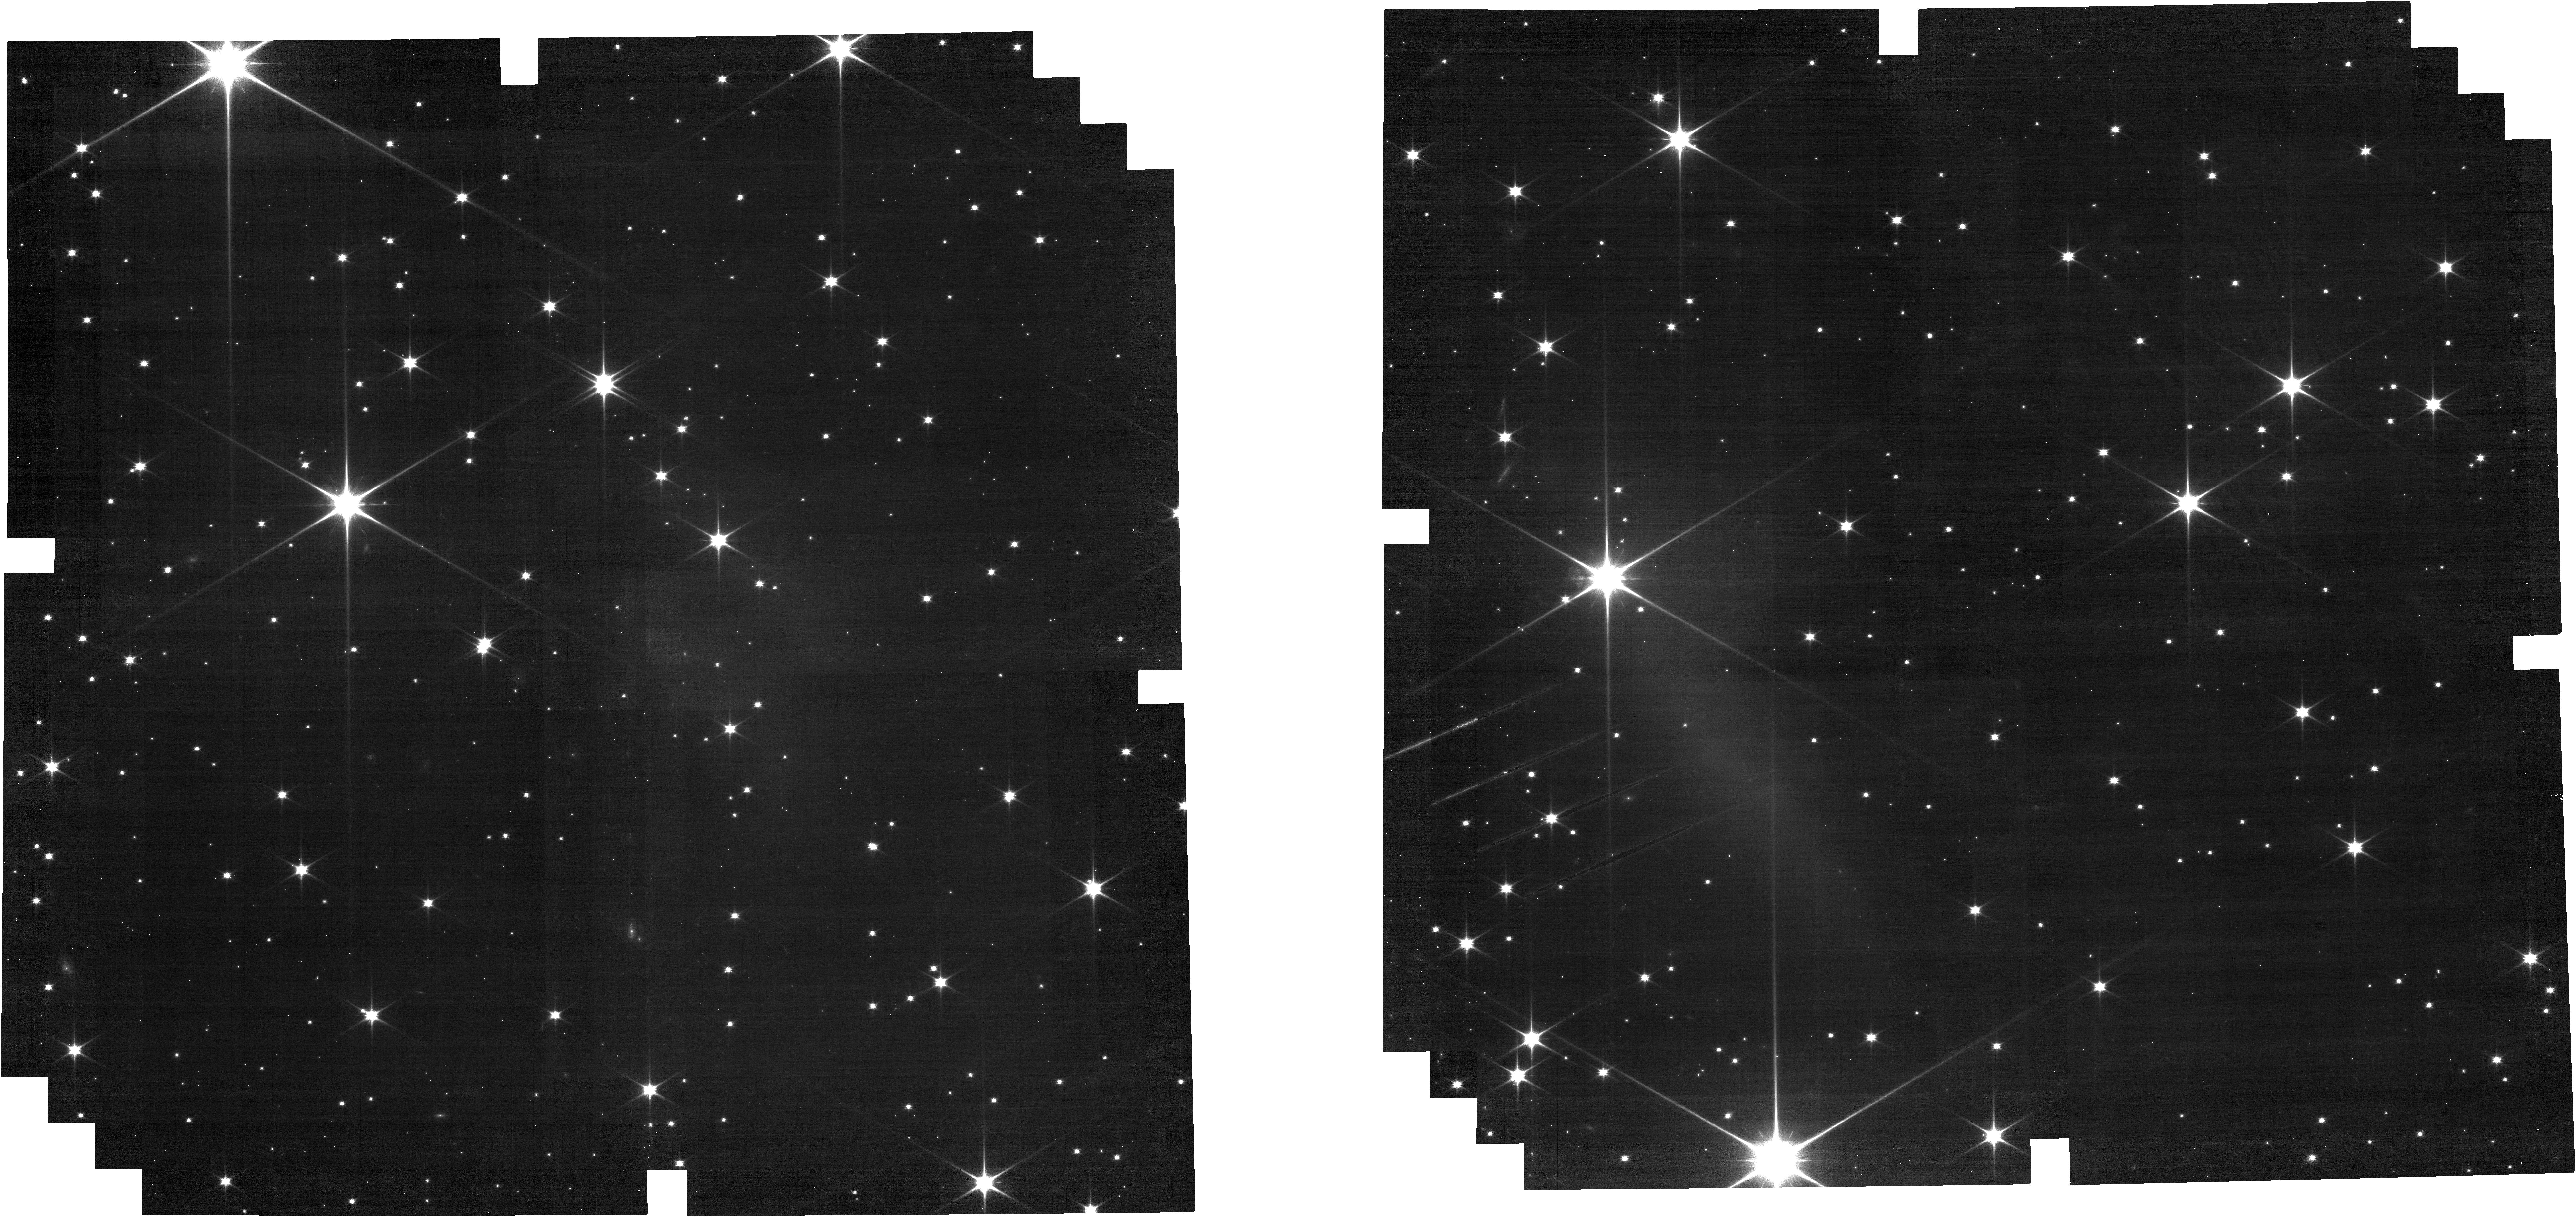
Target: Luna-Repeated
Instrument: NIRCAM
Filter: F070W
Exposure: 28 min
Observation ID: jw08527-o009_t002_nircam_clear-f070w

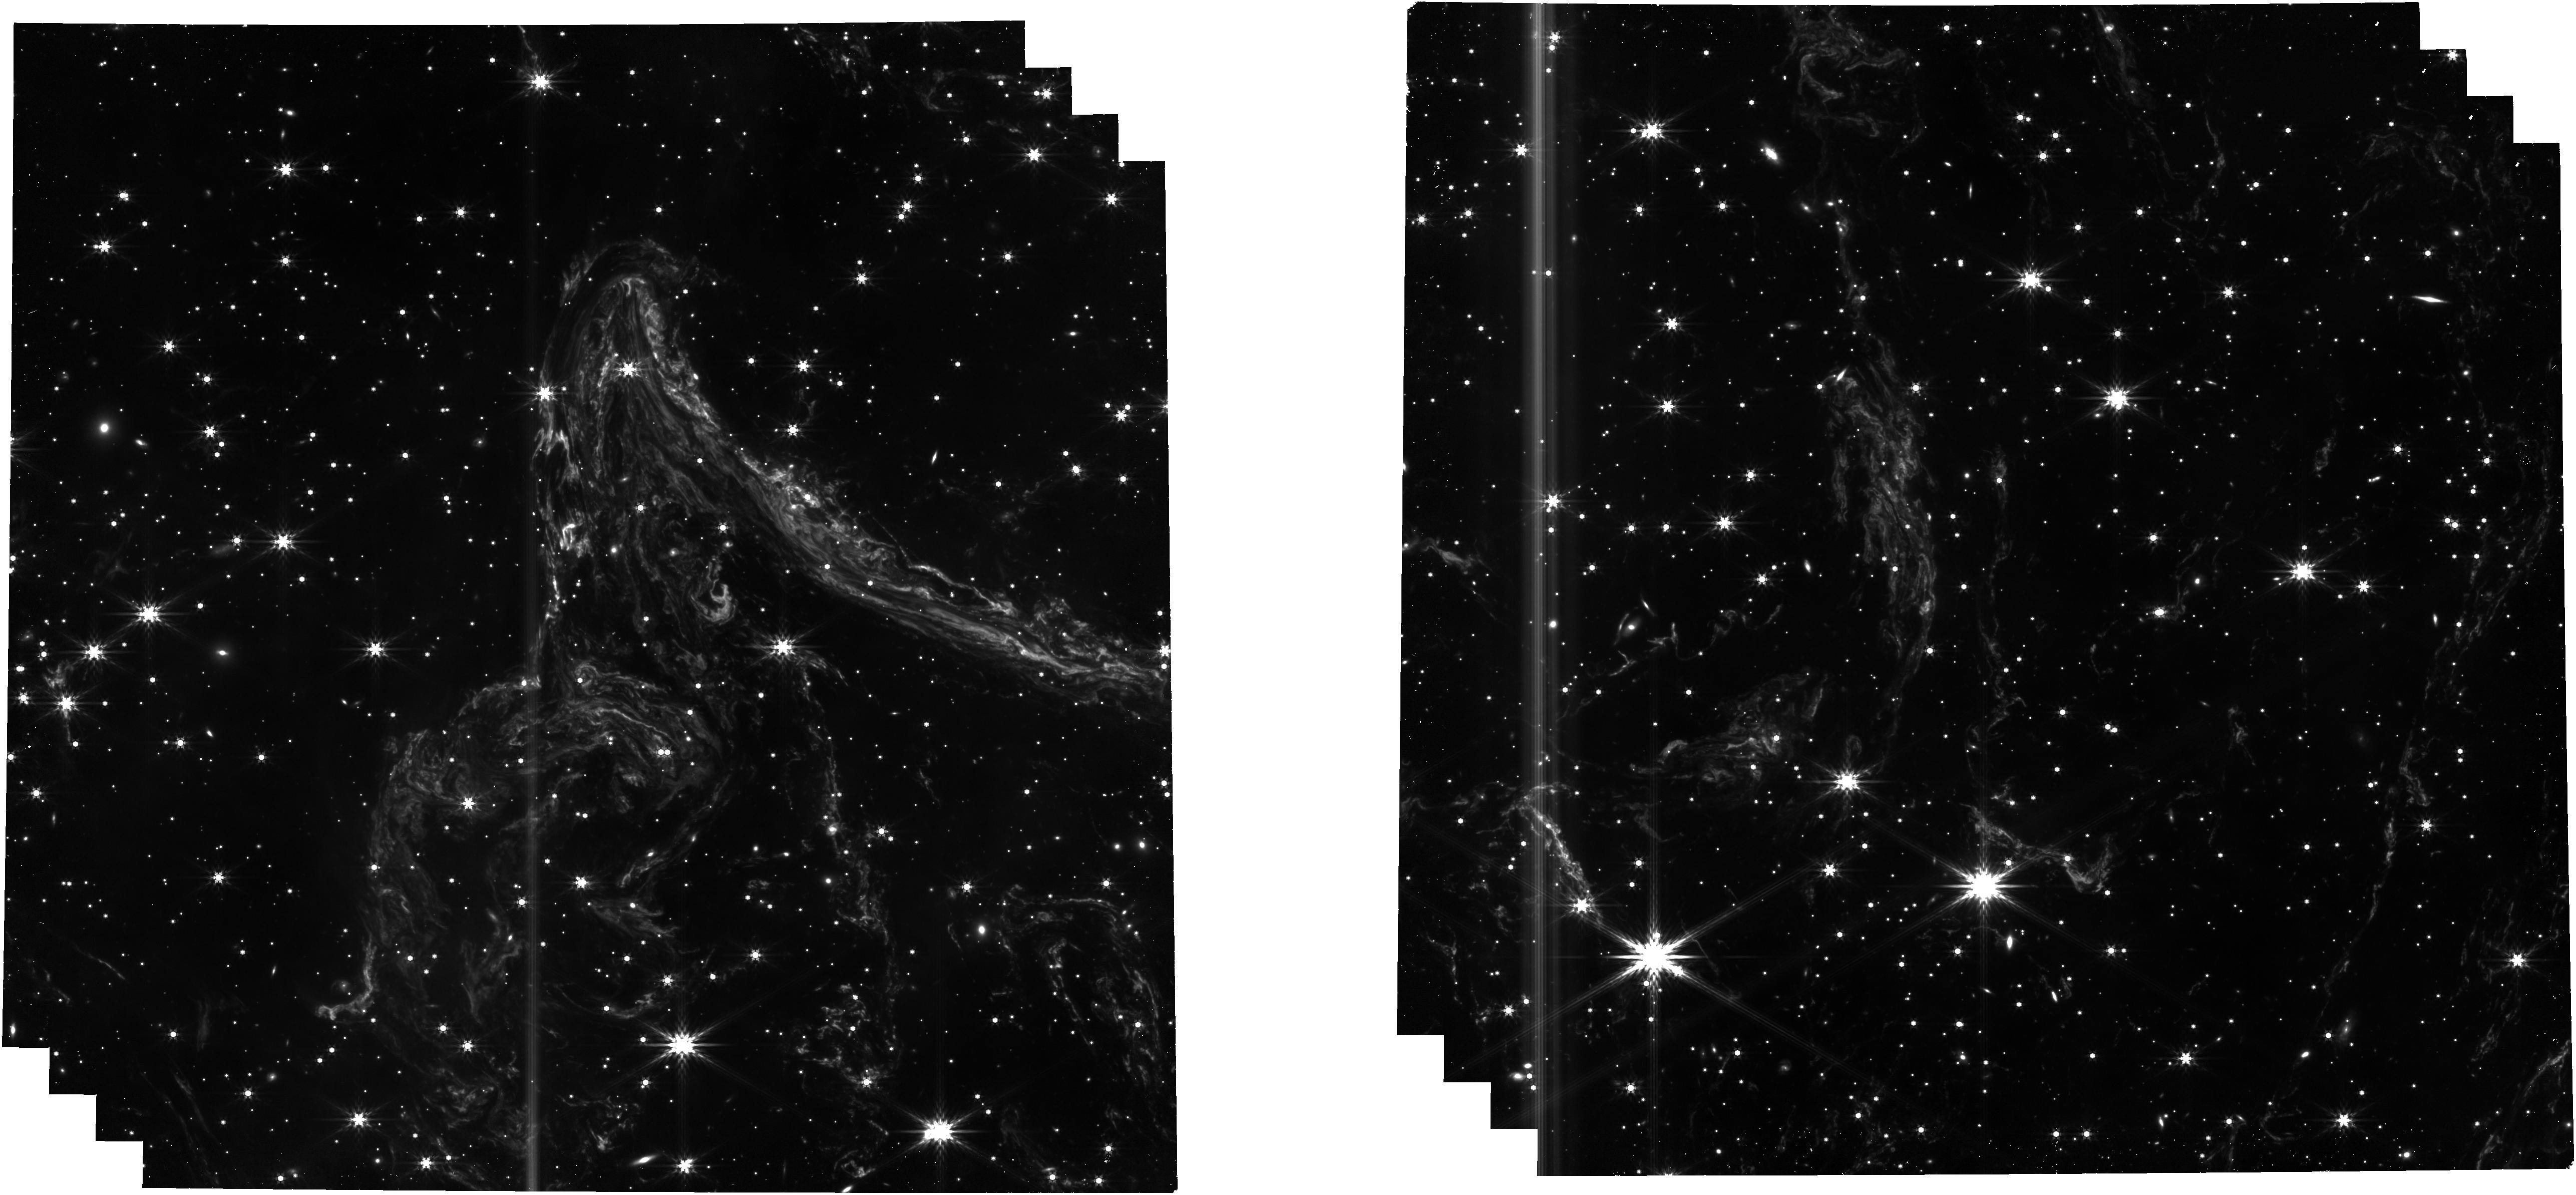
Target: Juniper
Instrument: NIRCAM
Filter: F444W
Exposure: 28 min
Observation ID: jw08527-o054_t012_nircam_clear-f444w

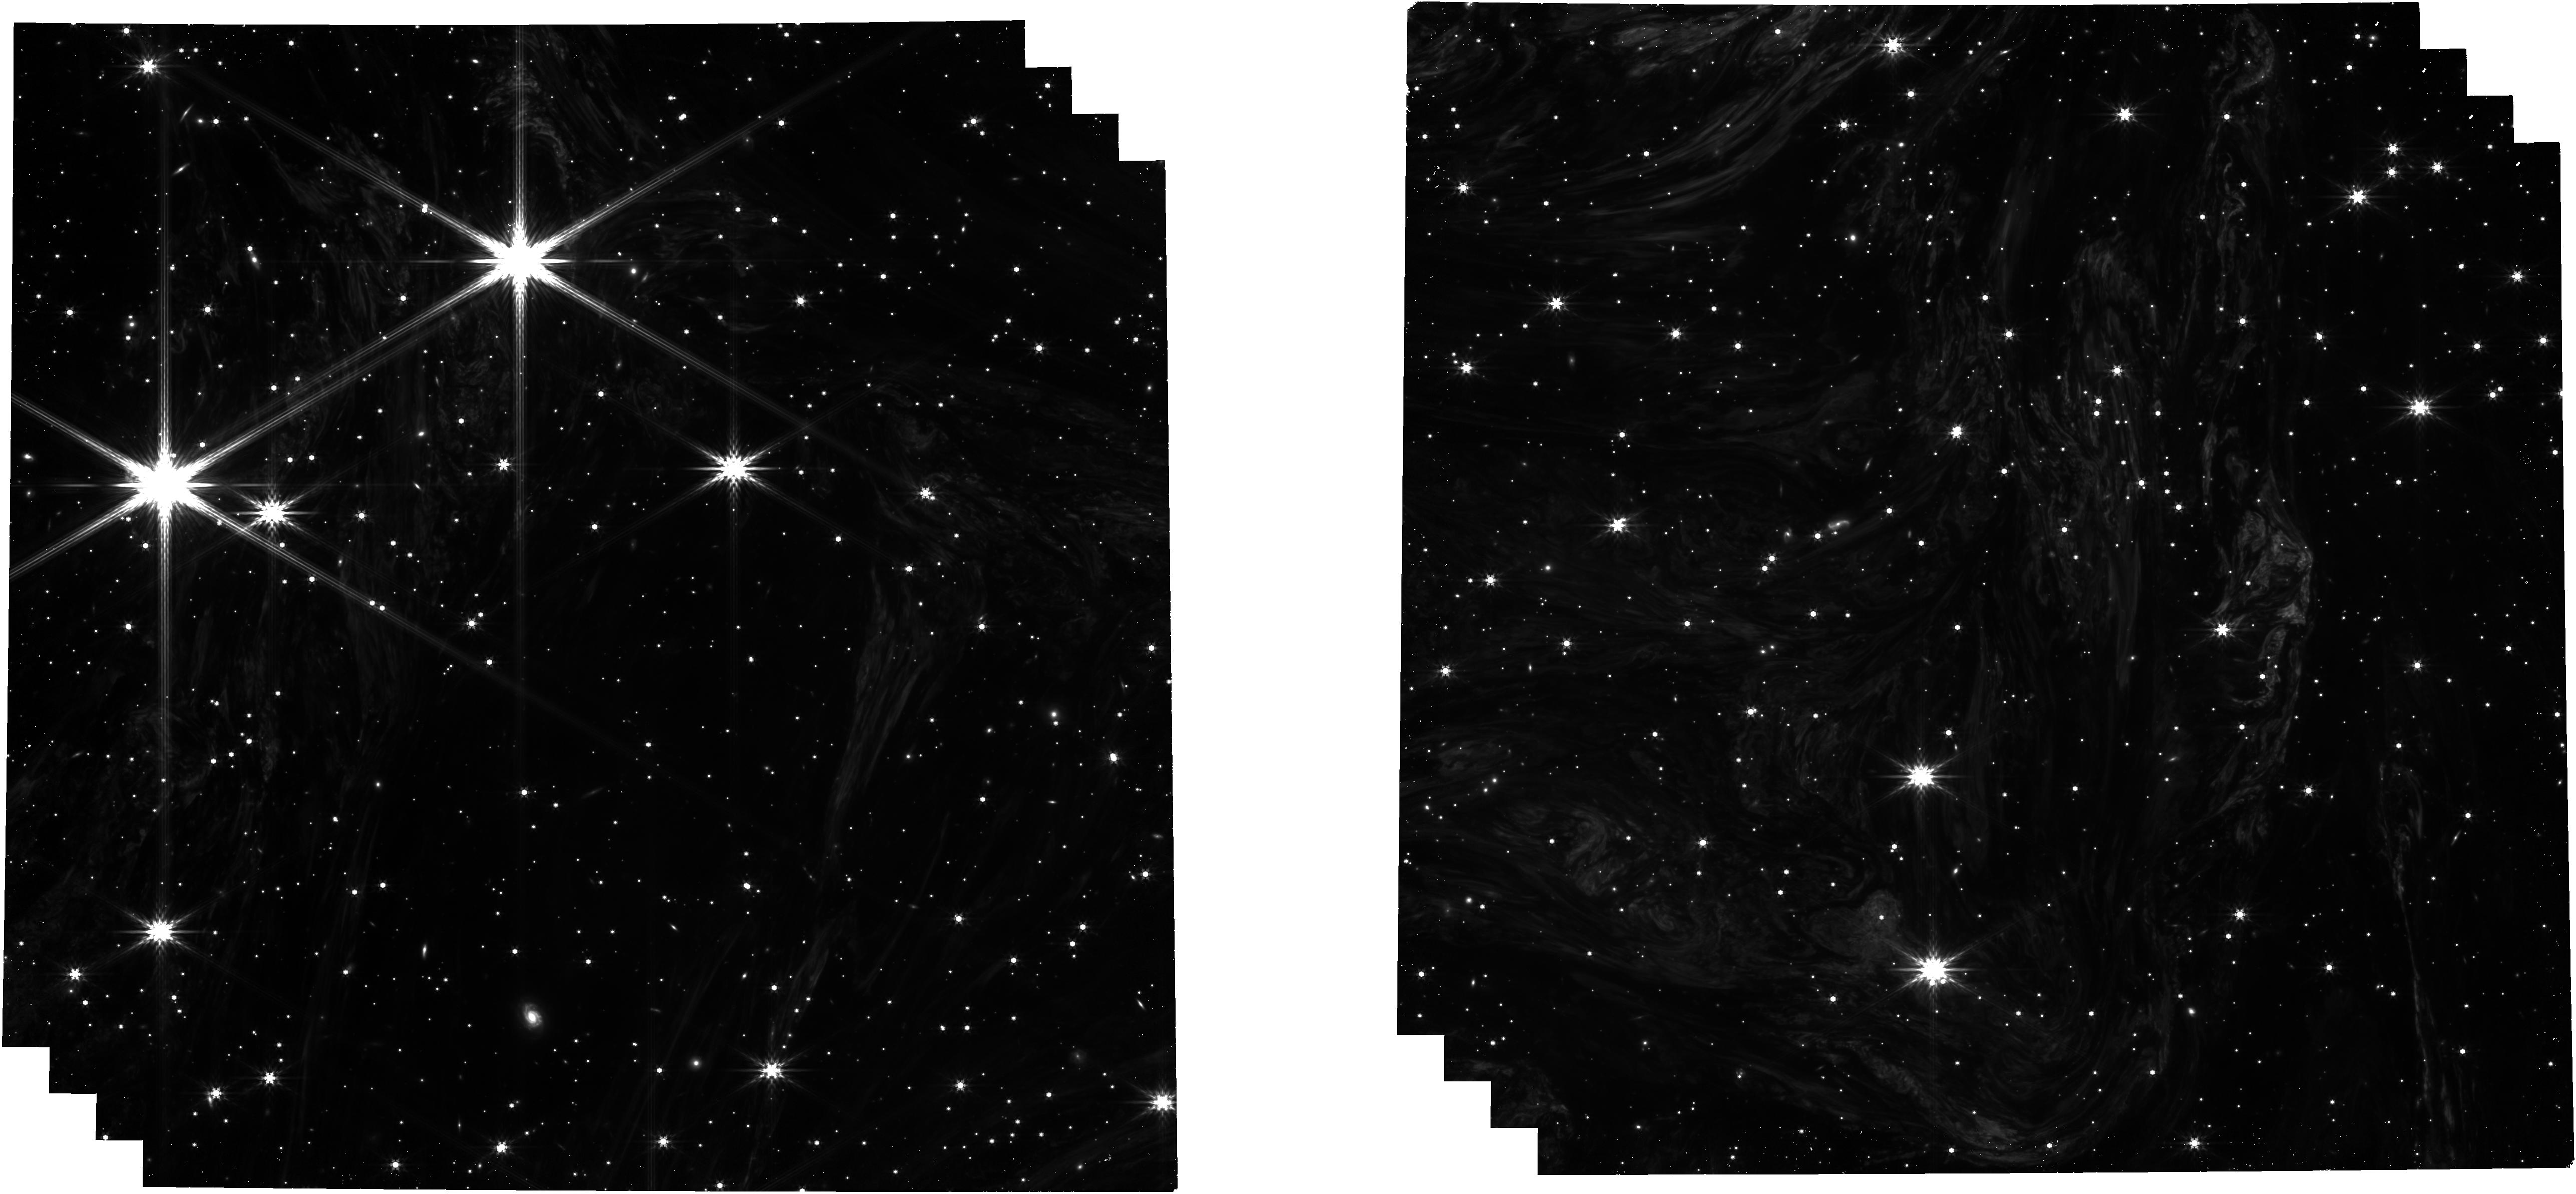
Target: Coriander
Instrument: NIRCAM
Filter: F444W
Exposure: 28 min
Observation ID: jw08527-o053_t013_nircam_clear-f444w

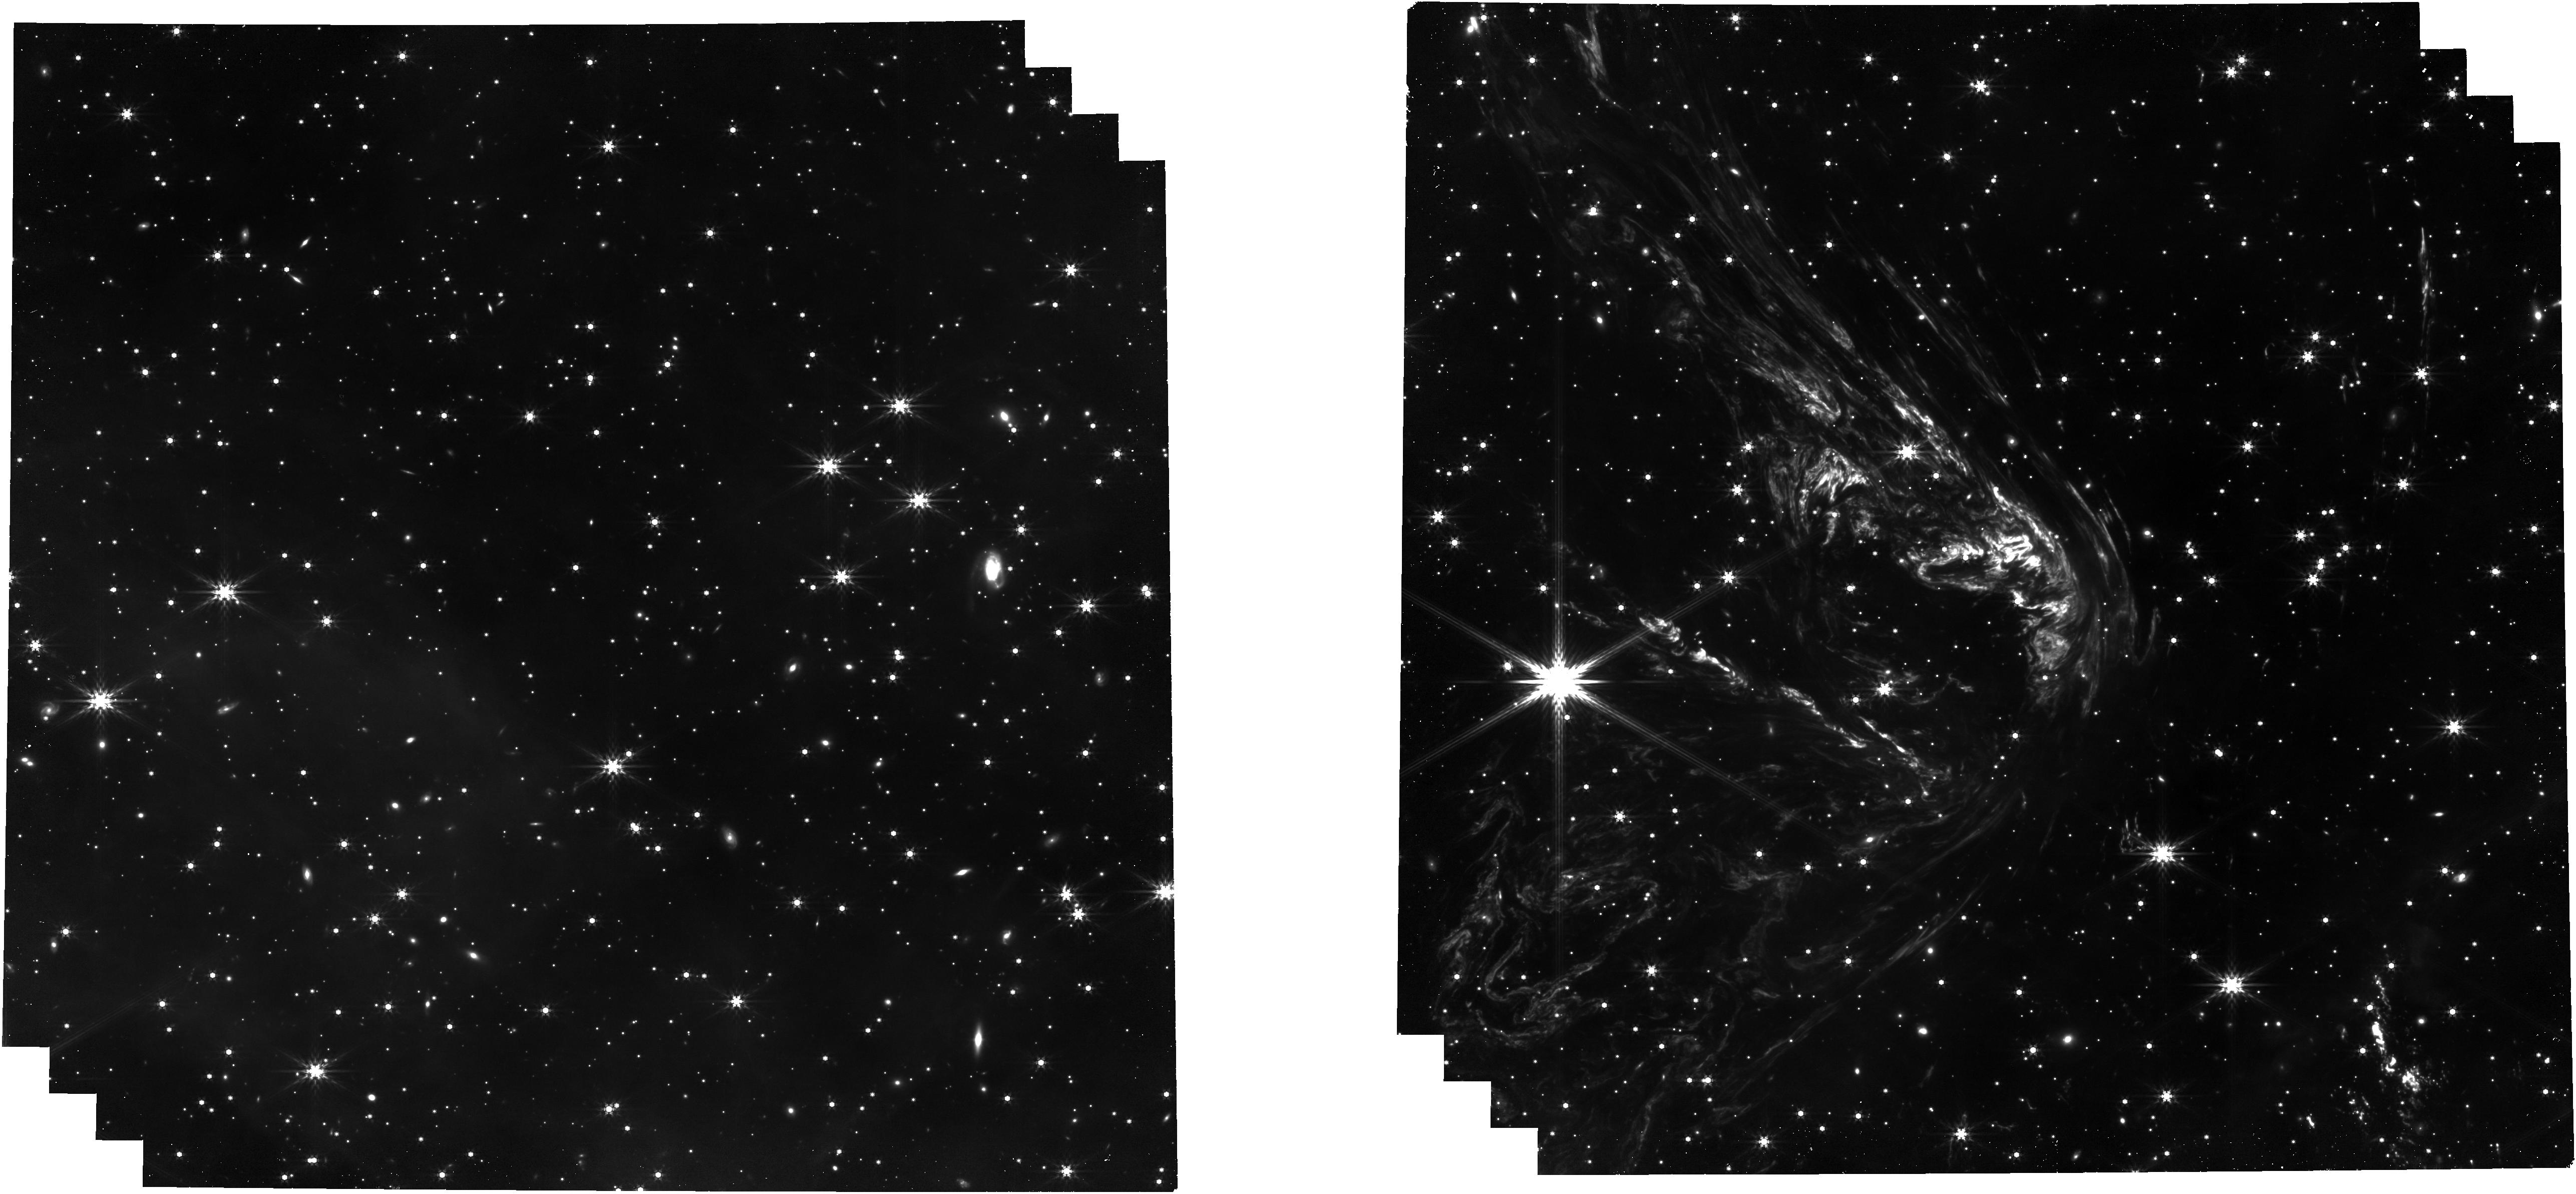
Target: Baby_Cas_A
Instrument: NIRCAM
Filter: F444W
Exposure: 28 min
Observation ID: jw08527-o055_t011_nircam_clear-f444w

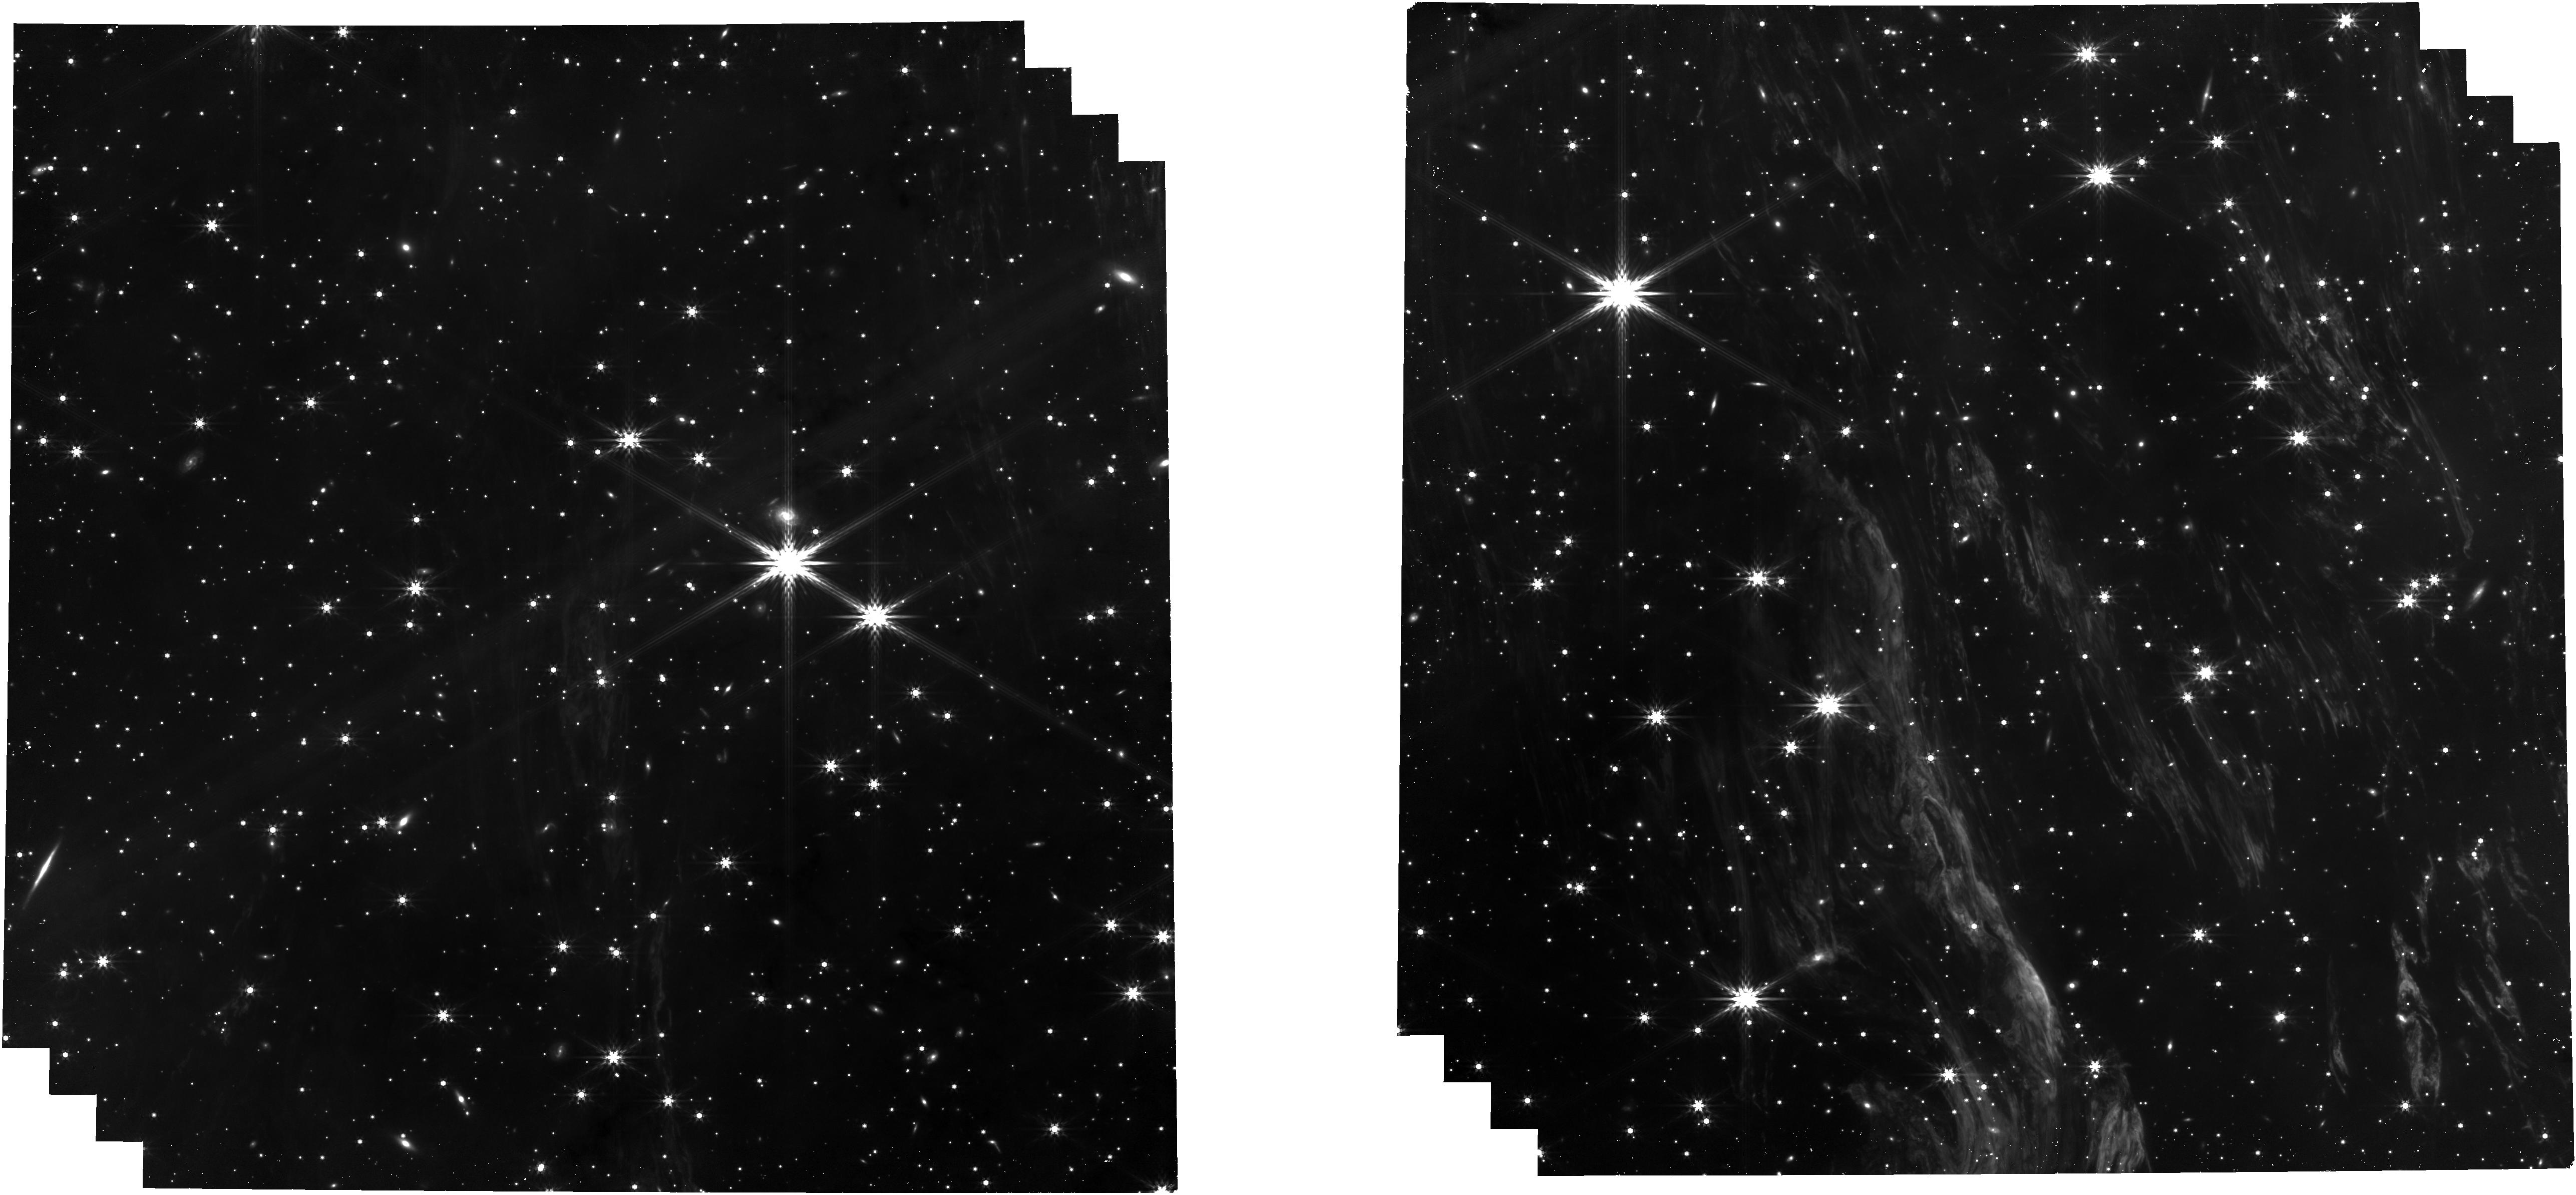
Target: Maki-Repeated
Instrument: NIRCAM
Filter: F444W
Exposure: 28 min
Observation ID: jw08527-o002_t001_nircam_clear-f444w

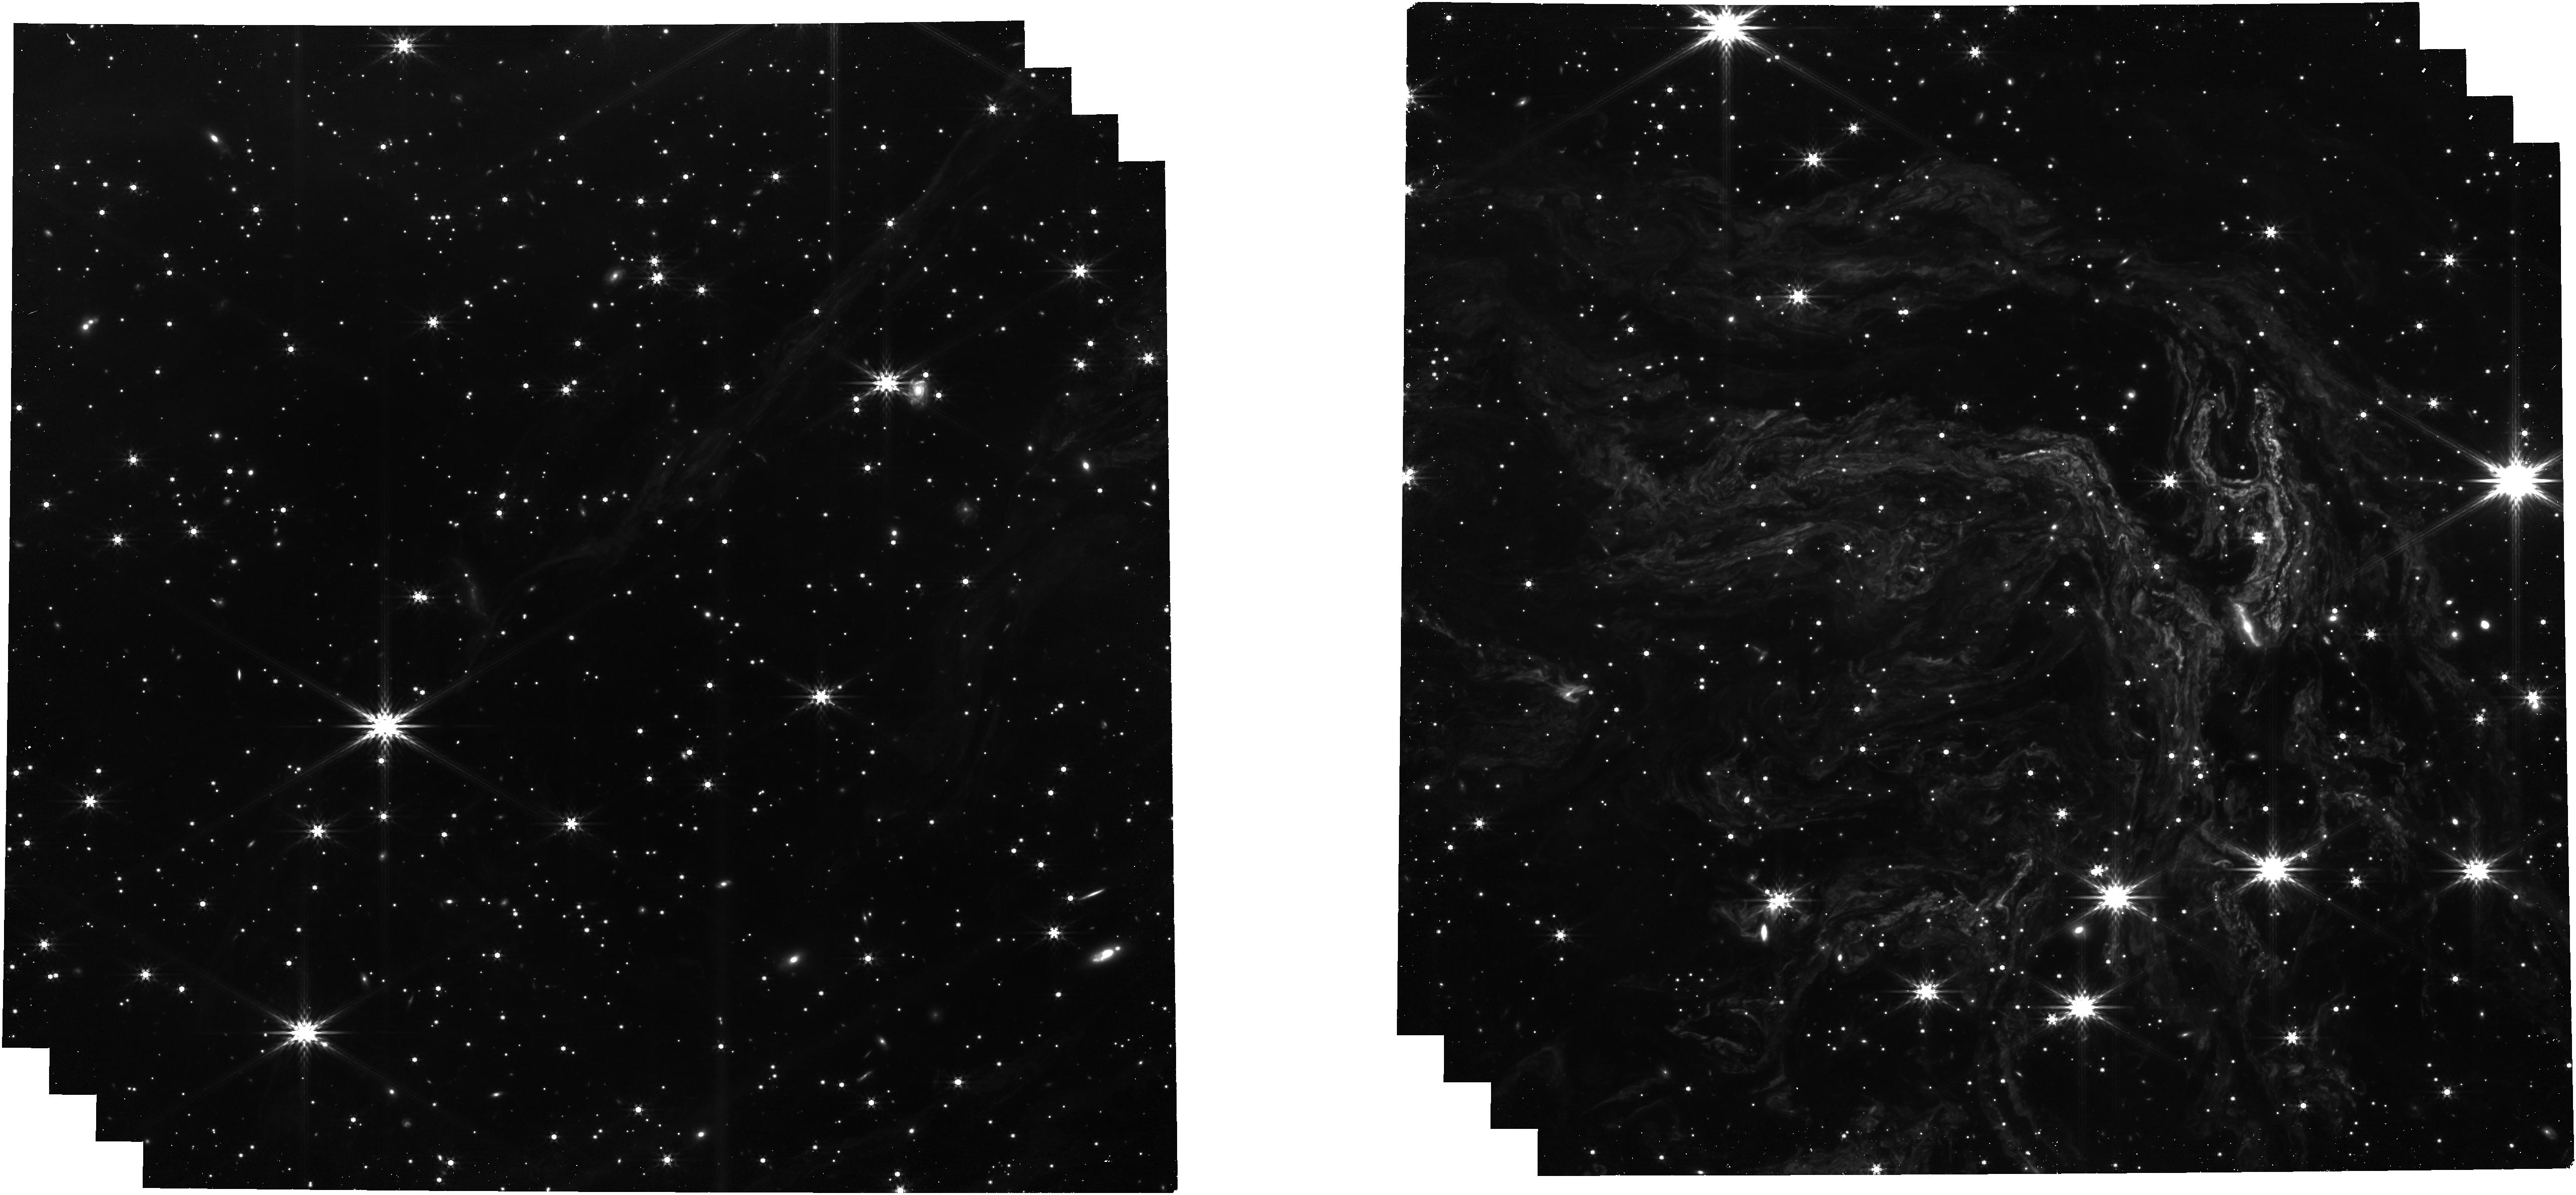
Target: Greebo-Repeated
Instrument: NIRCAM
Filter: F444W
Exposure: 28 min
Observation ID: jw08527-o018_t003_nircam_clear-f444w

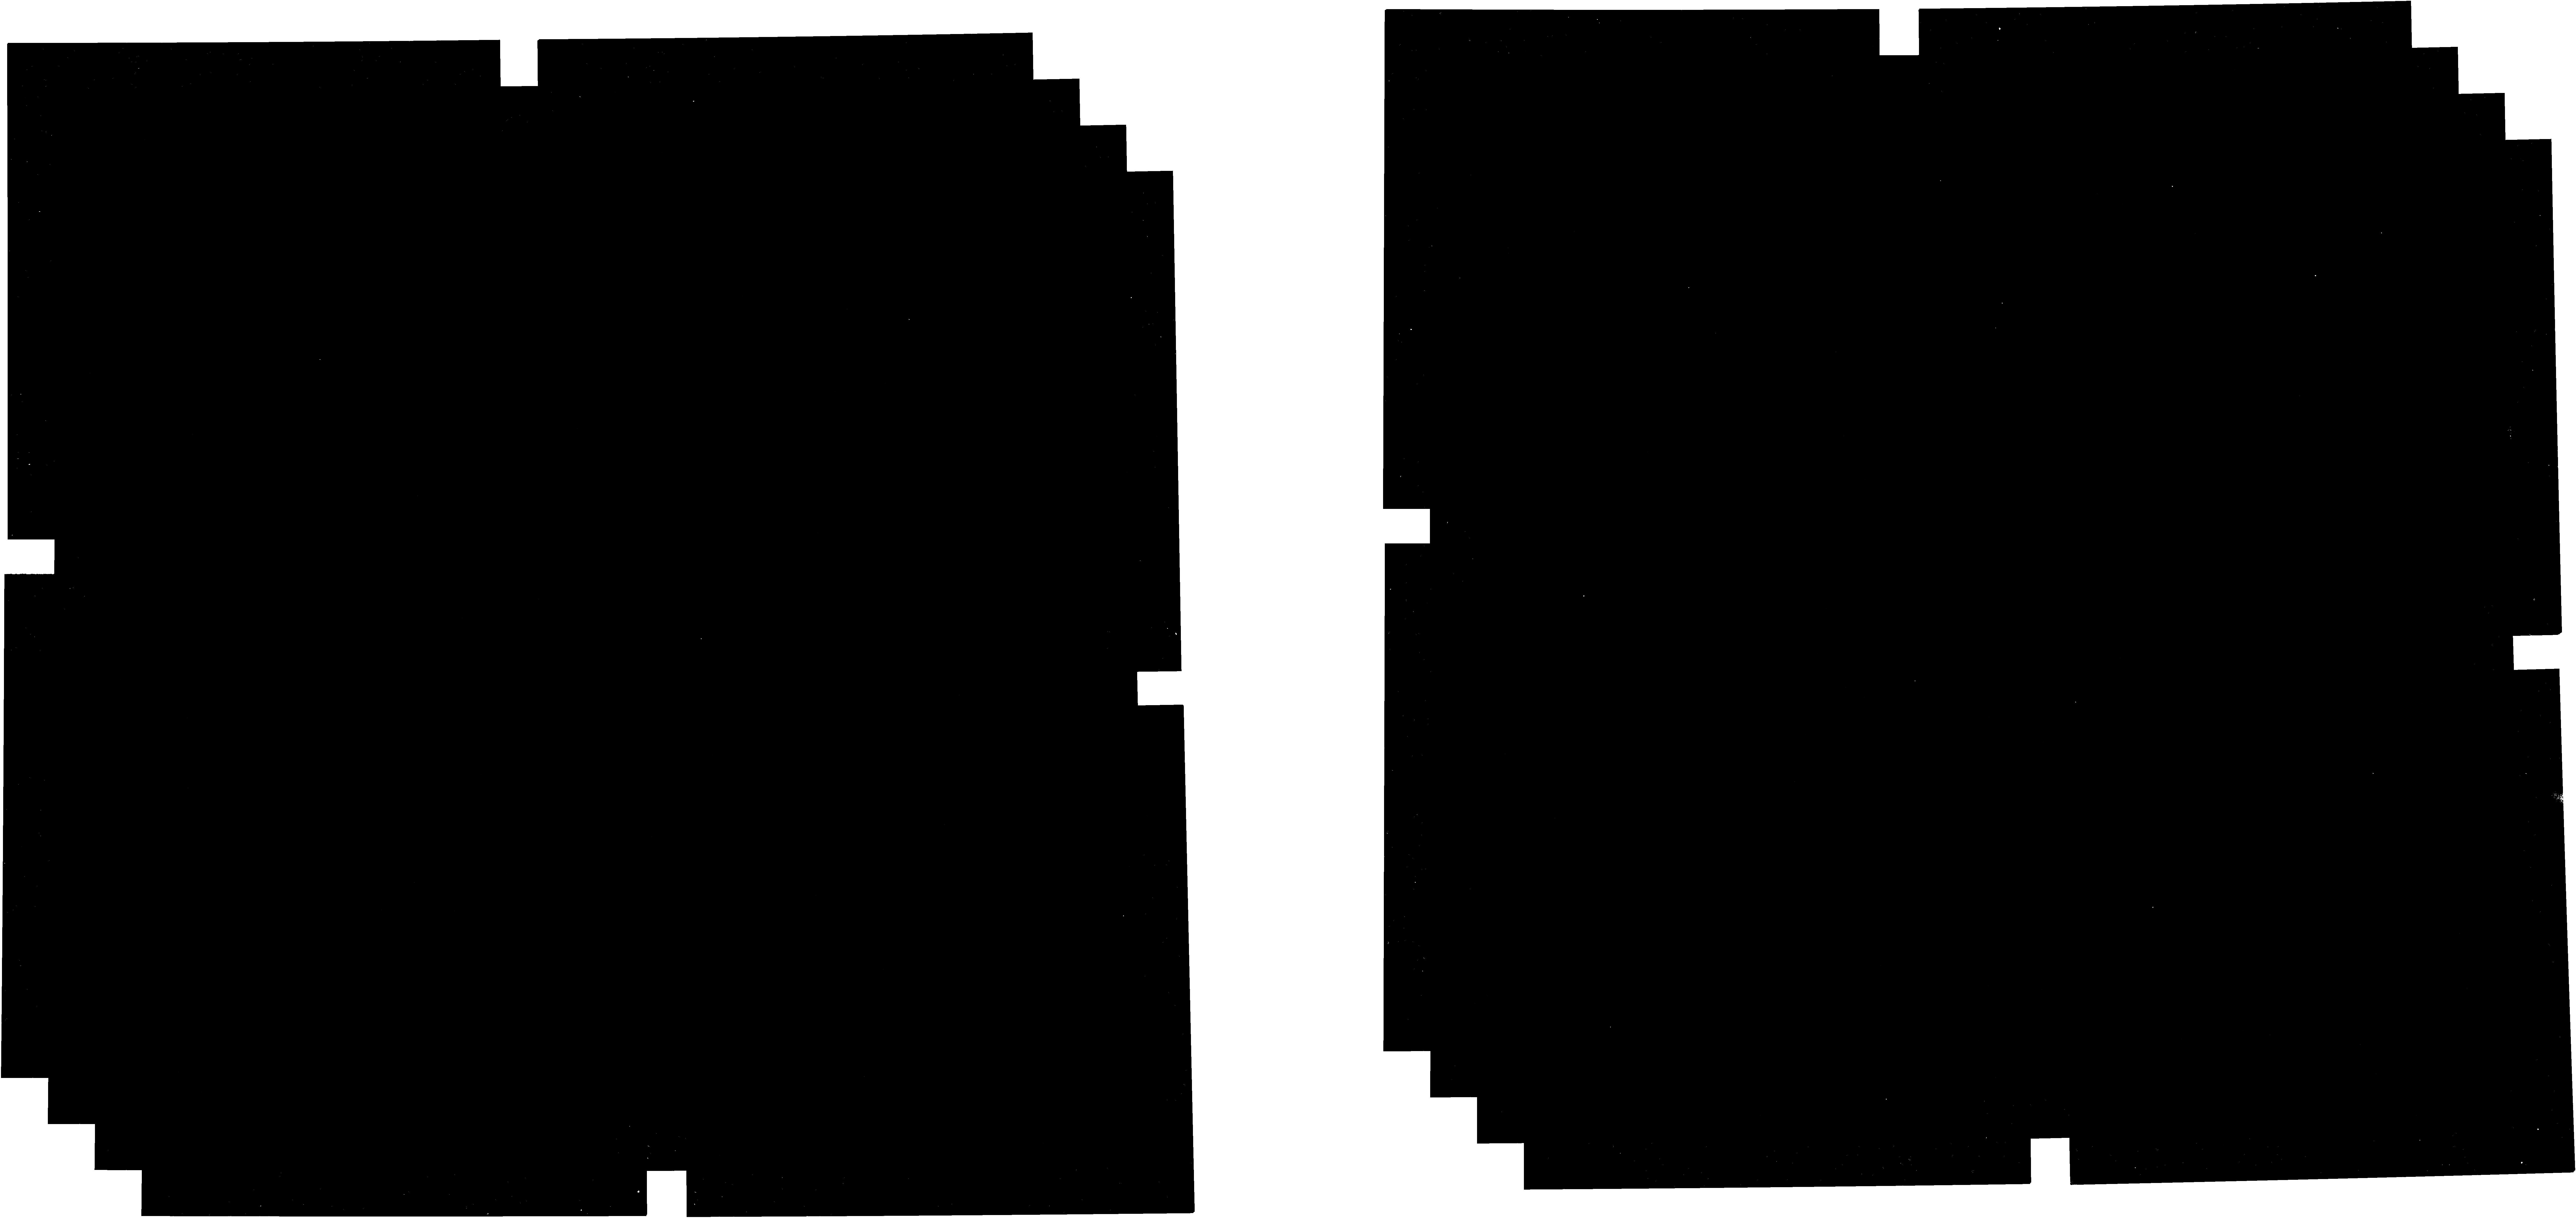
Target: Chloe
Instrument: NIRCAM
Filter: F200W
Exposure: 28 min
Observation ID: jw08527-o030_t009_nircam_clear-f200w

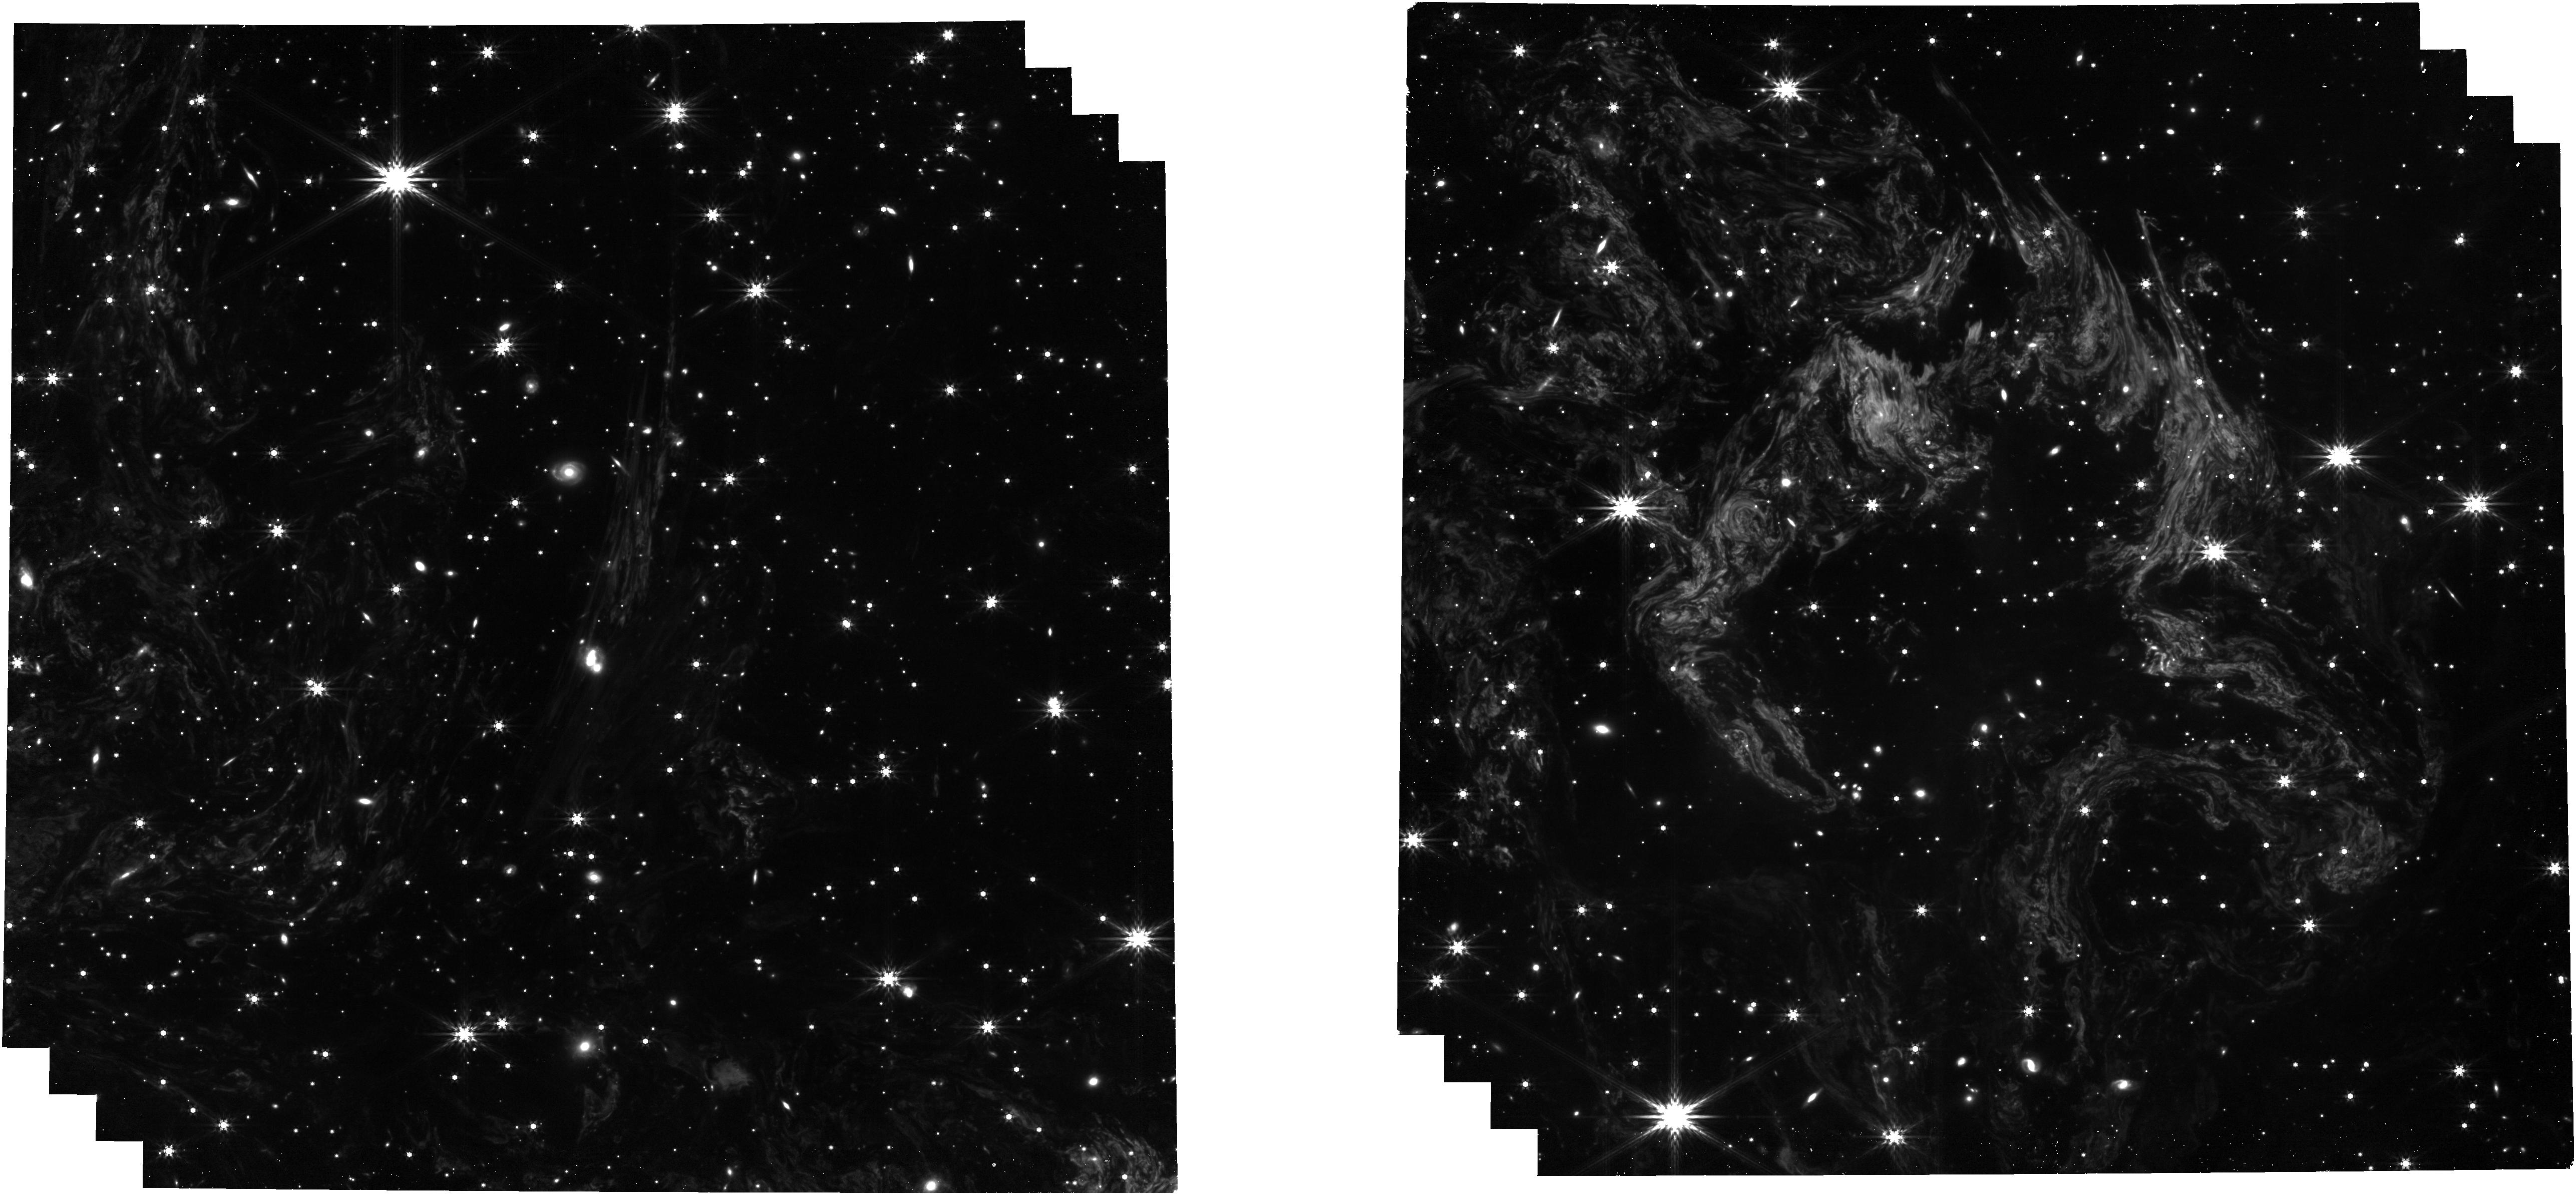
Target: Luna
Instrument: NIRCAM
Filter: F444W
Exposure: 28 min
Observation ID: jw08527-o027_t006_nircam_clear-f444w

The 3D Interstellar Medium at Milliparsec Scales: Pathbreaking Observations of Cas A Thermal Light Echoes (PI: Peek, Joshua)

On August 19th, 2024, JWST made an observation of a thermal light echo from the Cas A supernova that has started a new era in the study of the ISM. The sub-structures, most clearly detected in the longest wavelength filters of NIRCam, show never-before seen structures down to 500 AU scales that we believe probe the typical cold neutral medium (CNM) and fundamental ISM processes. We propose here a program that will (A) measure the morphological diversity of these sub-structures (B) provide enough photometric depth to probe an intriguing density-complexity relationship (C) reconstruct the true 3D sub-structure of the CNM at <0.01 pc resolution.